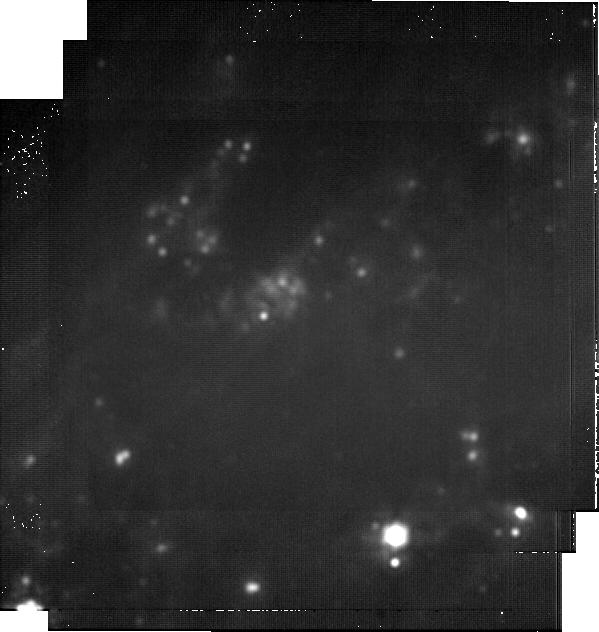
Target: 24vjm
Instrument: MIRI
Filter: F2100W
Exposure: 1.2 h
Observation ID: jw09231-o004_t001_miri_f2100w-brightsky

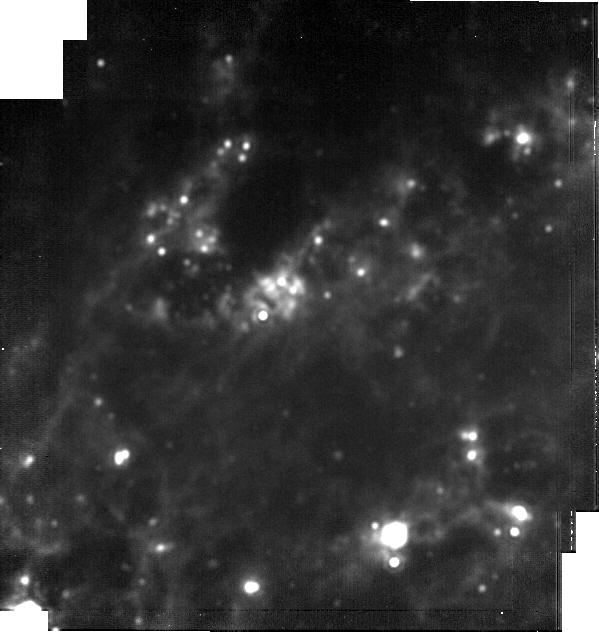
Target: 24vjm
Instrument: MIRI
Filter: F1800W
Exposure: 29 min
Observation ID: jw09231-o004_t001_miri_f1800w-brightsky

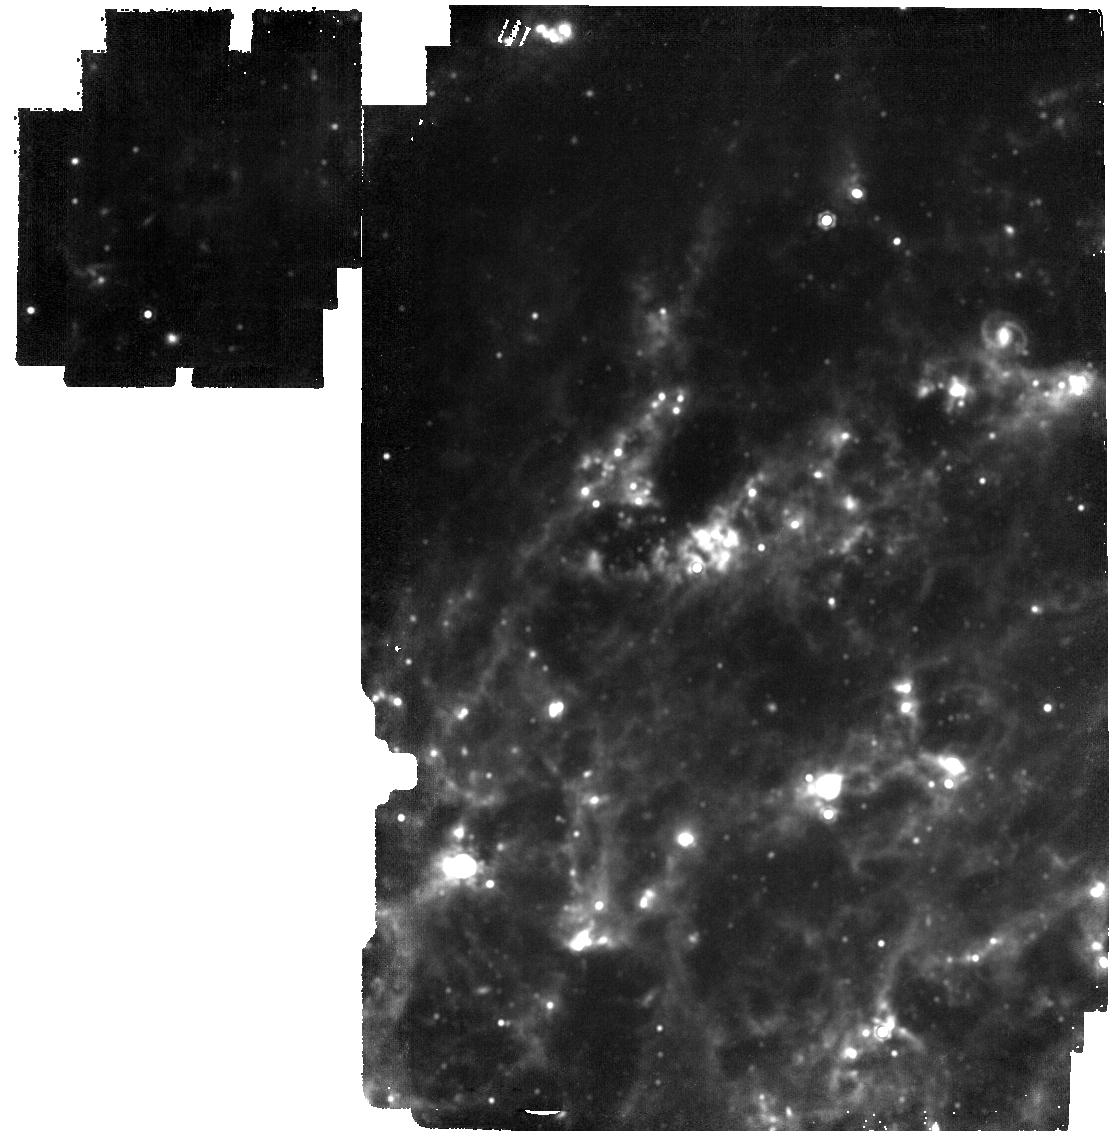
Target: 24vjm
Instrument: MIRI
Filter: F1500W
Exposure: 19 min
Observation ID: jw09231-o003_t001_miri_f1500w

SN 2024vjm, Probing  Evolution, Molecule, and Dust Formation in the nearest Type Iax Supernova (PI: Baron, Eddie)

SN 2024vjm is the closest (7.2 Mpc) Type Iax supernova (SN Iax) yet discovered. Type Iax supernovae are a class of subluminous thermonuclear supernovae with two branches, Faint and Luminous, likely originating from a non-homogeneous class of progenitor systems. There exist a number of proposed explosion channels, including: (1) a C+O+Ne white dwarf (WD) in a binary system where the primary WD undergoes a failed deflagration; (2) the merger of a O+Ne WD with a C+O WD; and (3) a pulsating delayed-detonation of a near-Chandrasekhar mass WD. Scenarios (1) and (2) lead to a compact, bound remnant; while scenario (3) will produce copious amounts of carbon monoxide and eventually dust. The proximity of SN 2024vjm offers an unparalleled opportunity to determine the nature of Faint SN Iax. SN 2024vjm was observed near maximum light by JWST with NIRSpec and MIRI/MRS, but a follow-up near 220 days is necessary to reveal possible CO and dust formation. We propose obtaining NIRSpec and MIRI/LRS spectra from 1-14 microns, and photometry at 15, 18 and 21 microns to determine the shape of the SED. These observations will elucidate: the symmetry of ejecta; the ionization state and density; whether CO and dust are formed. This observation will vastly improve our understanding of SN Iax. Forgoing the proposed observations will hamper any future science (JWST or ground-based), and the community will be unable to accurately trace the evolution of dust growth in these enigmatic objects. Since the SNe Iax rate is only 15% of the SNe Ia rate, 2024vjm is our best chance to observe a very nearby SN Iax with JWST.